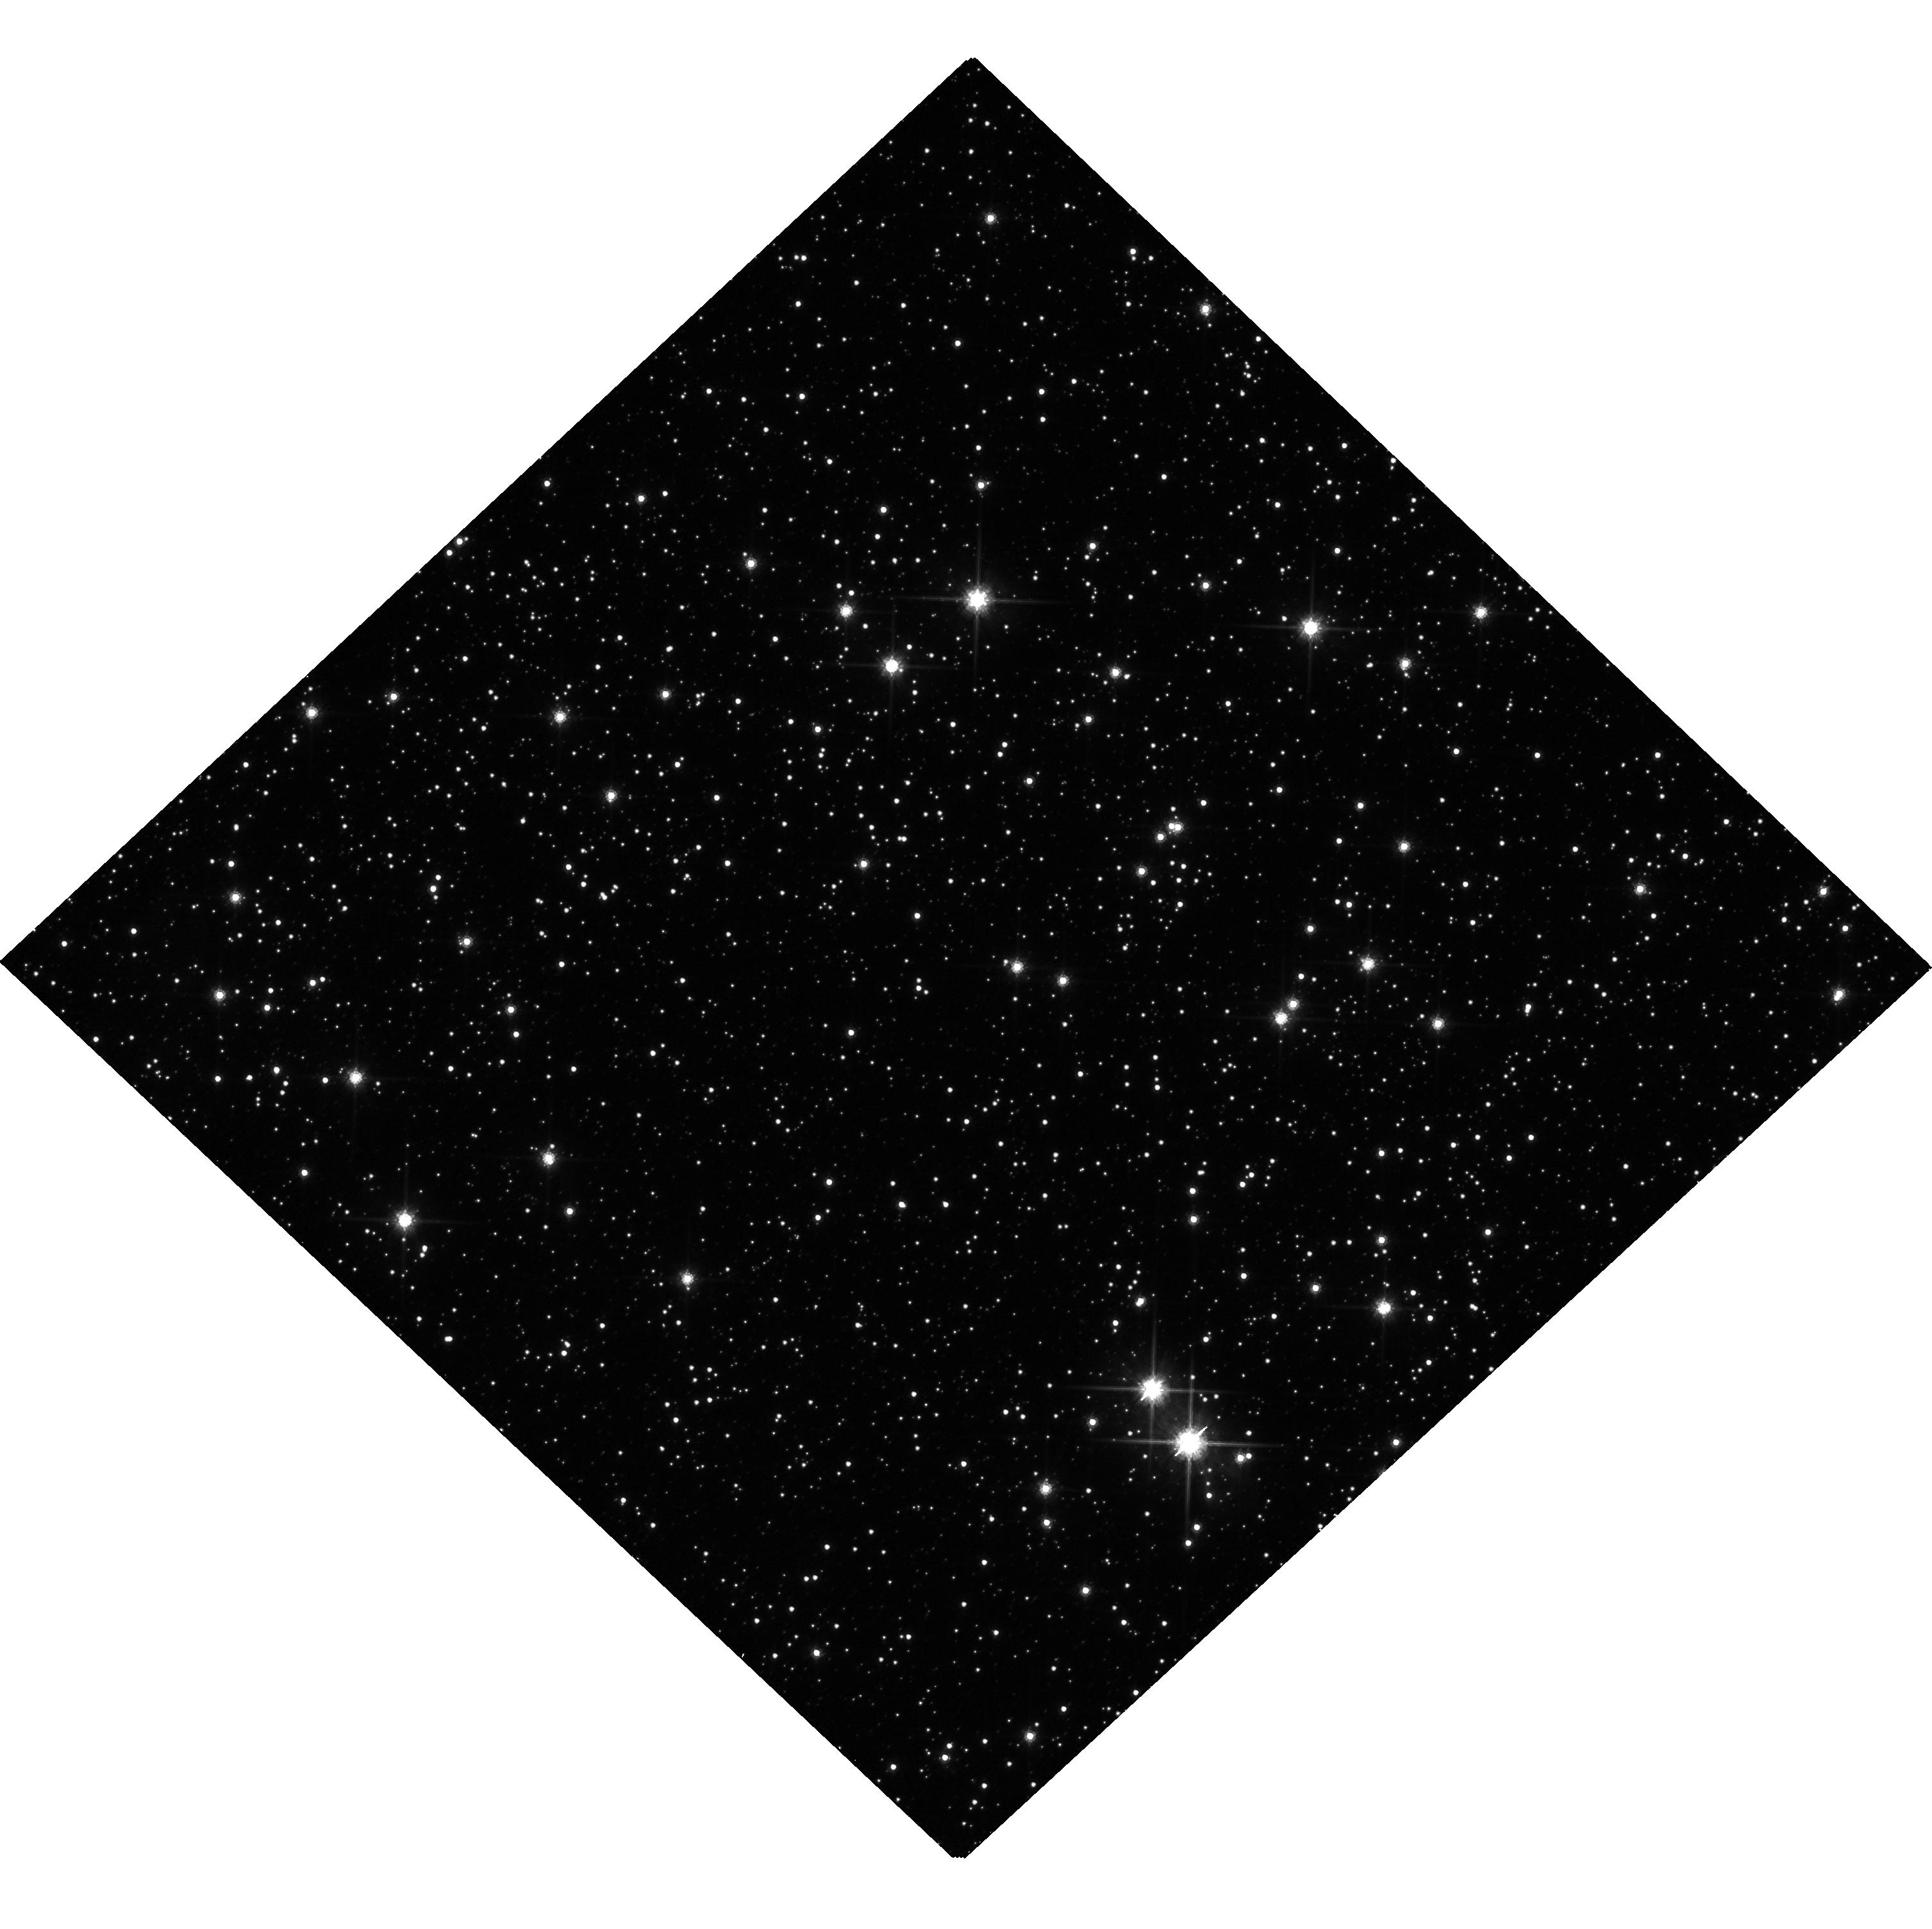
Target: OB230215. Instrument: WFC3/UVIS. Filter: F814W. Exposure: 28 min. Observation ID: hst_16658_05_wfc3_uvis_f814w_ieqn05

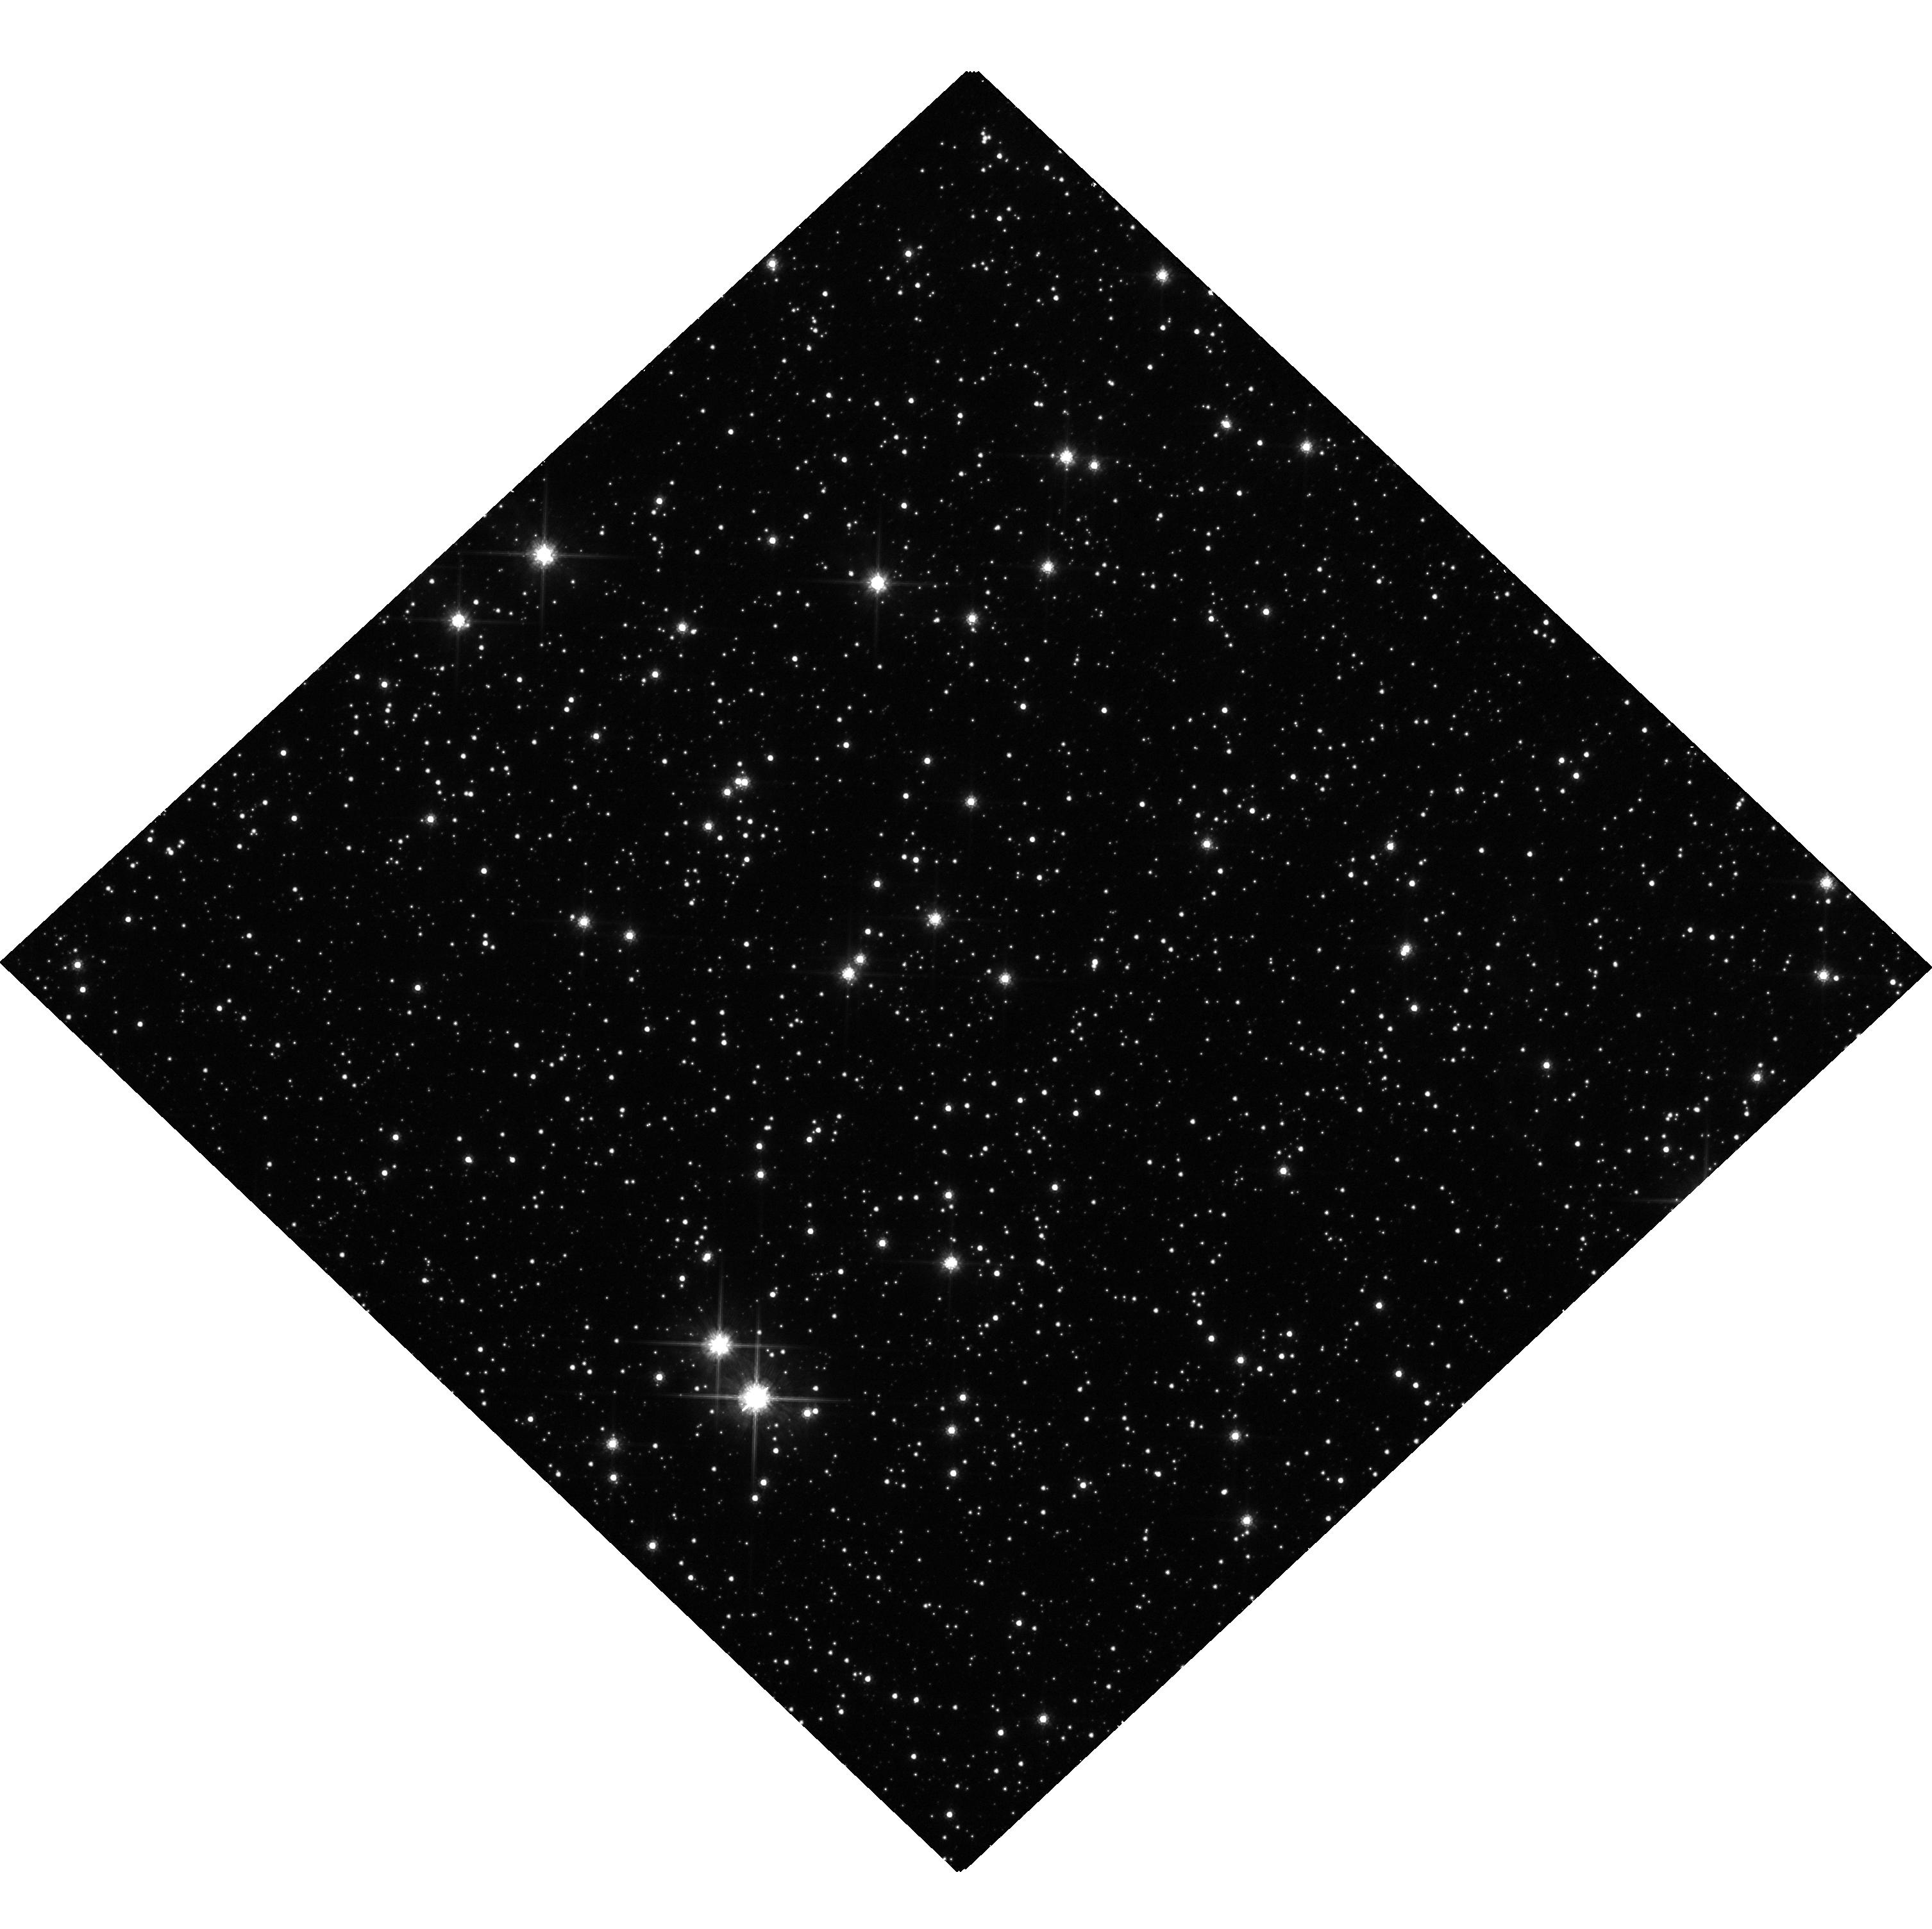
Target: OB230215. Instrument: WFC3/UVIS. Filter: F814W. Exposure: 20 min. Observation ID: hst_16658_01_wfc3_uvis_f814w_ieqn01

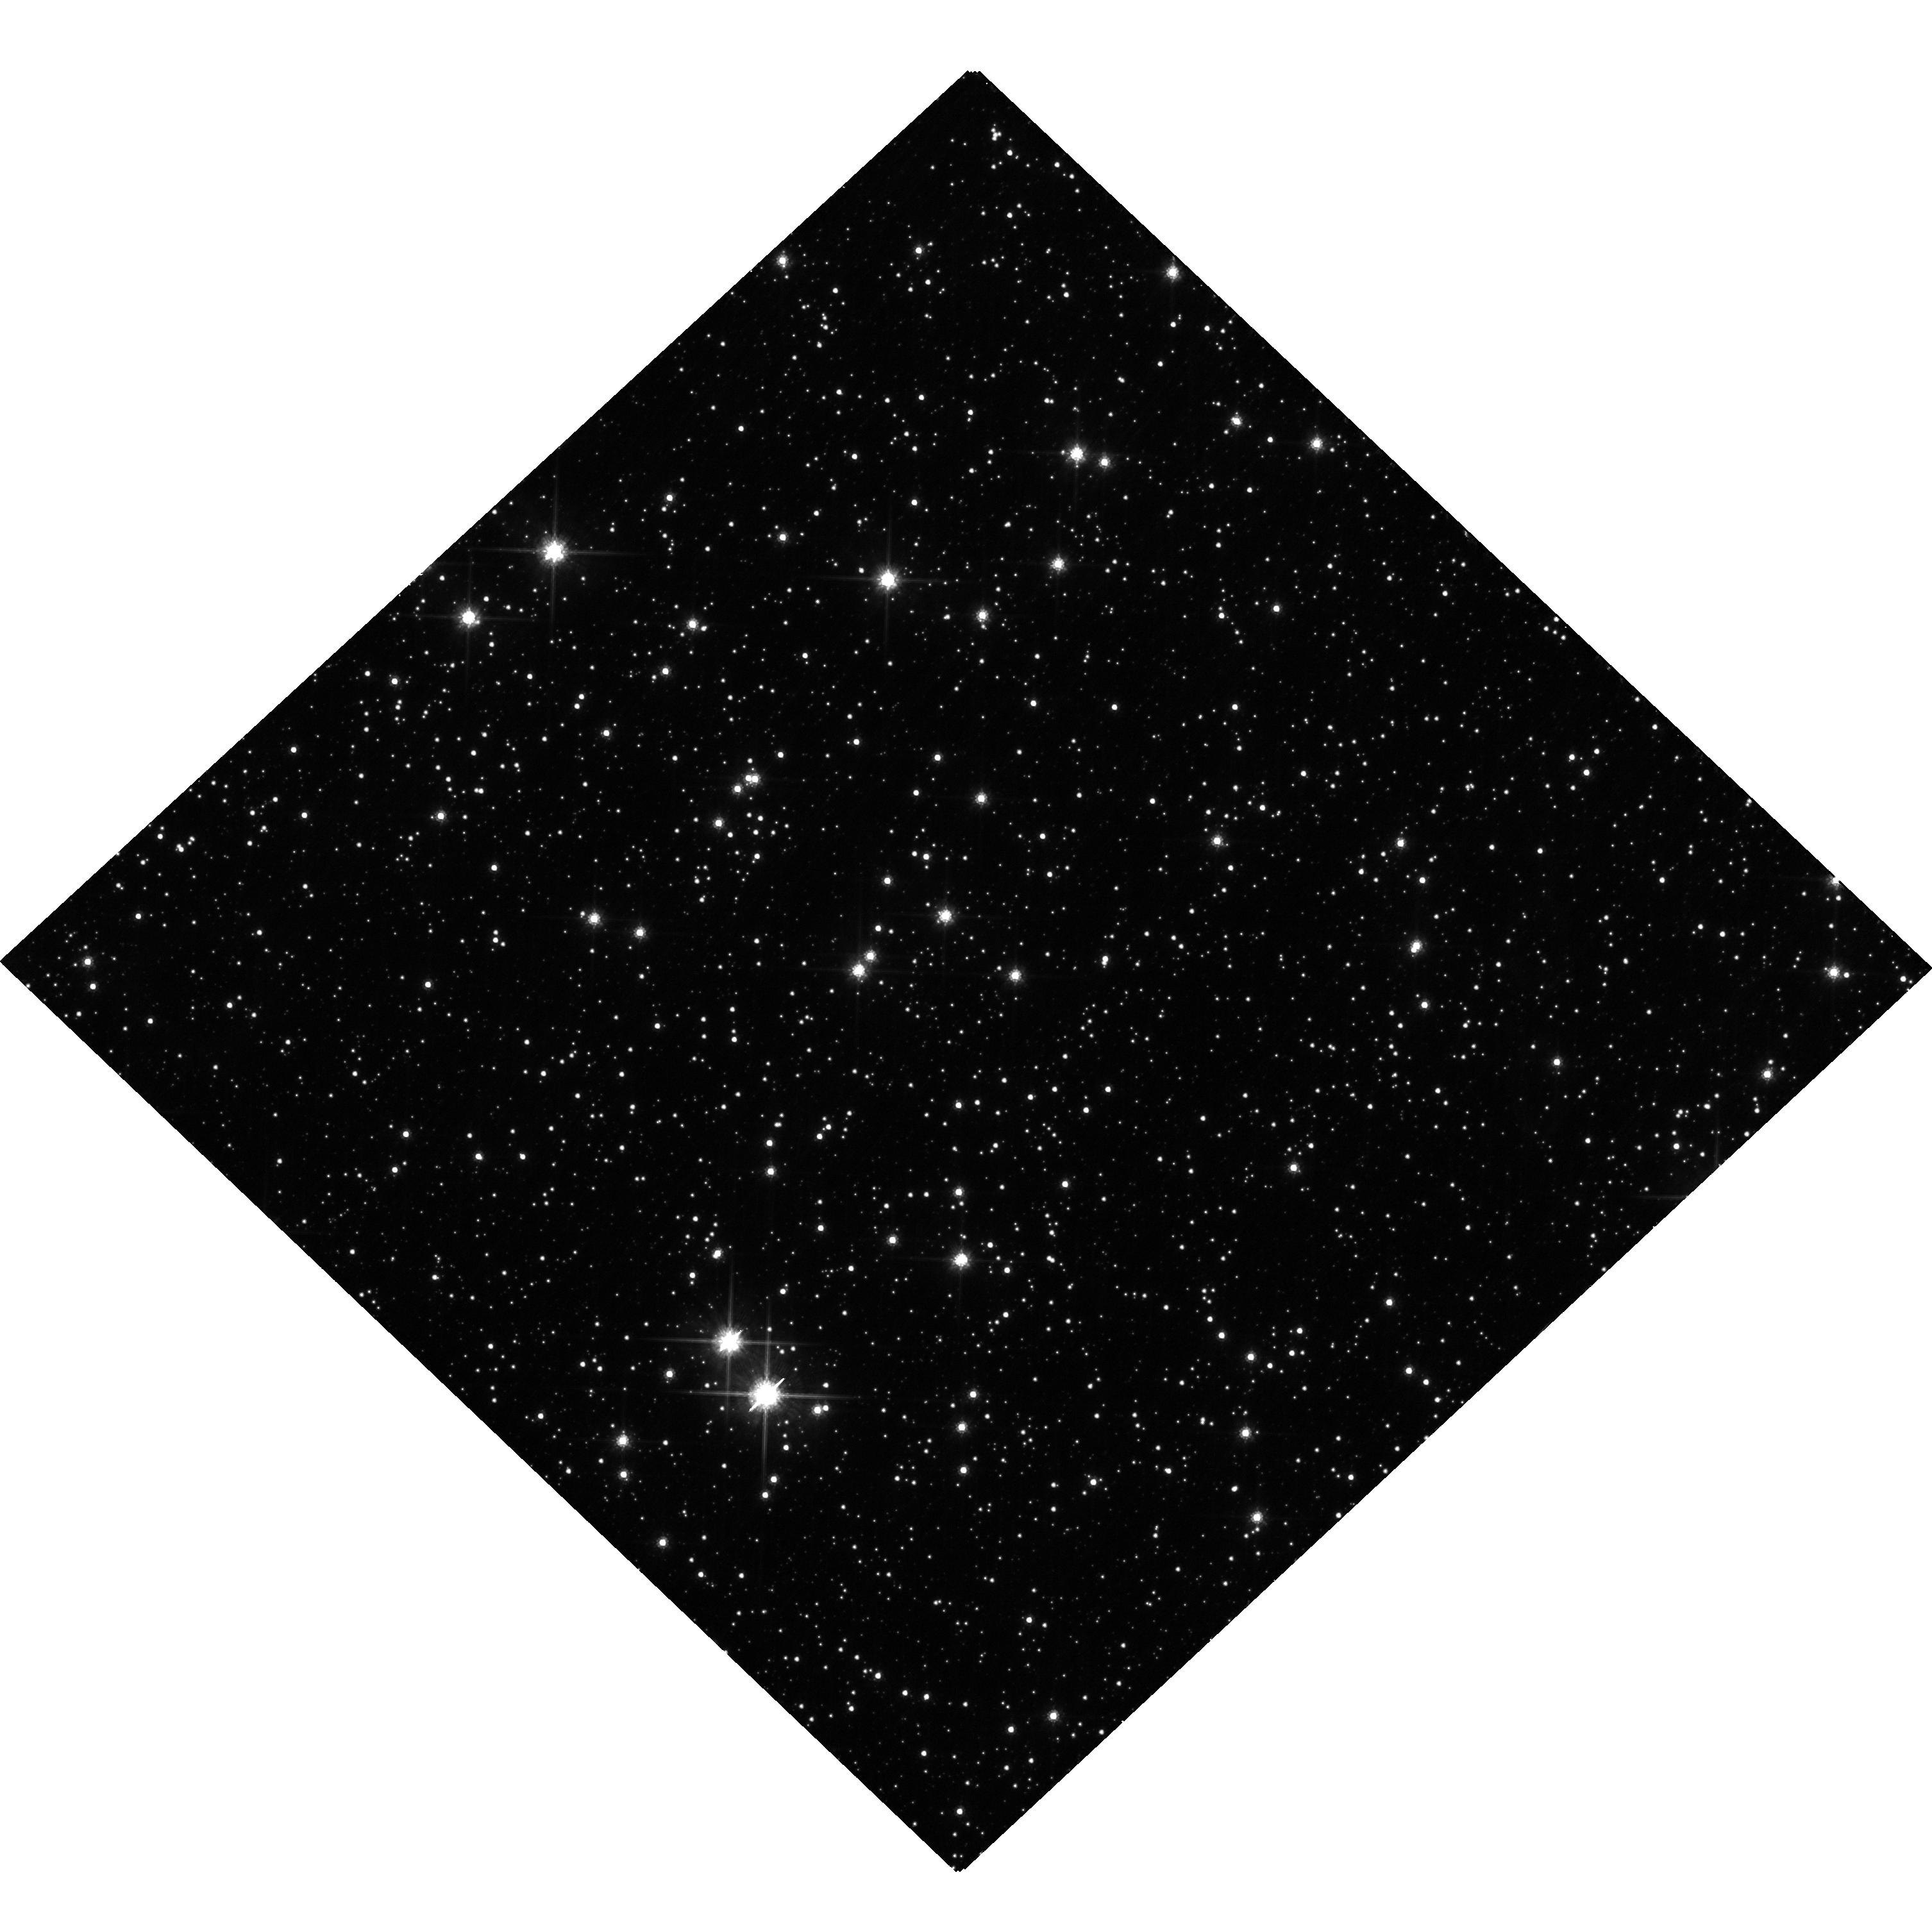
Target: OB230215. Instrument: WFC3/UVIS. Filter: F814W. Exposure: 31 min. Observation ID: hst_16658_02_wfc3_uvis_f814w_ieqn02

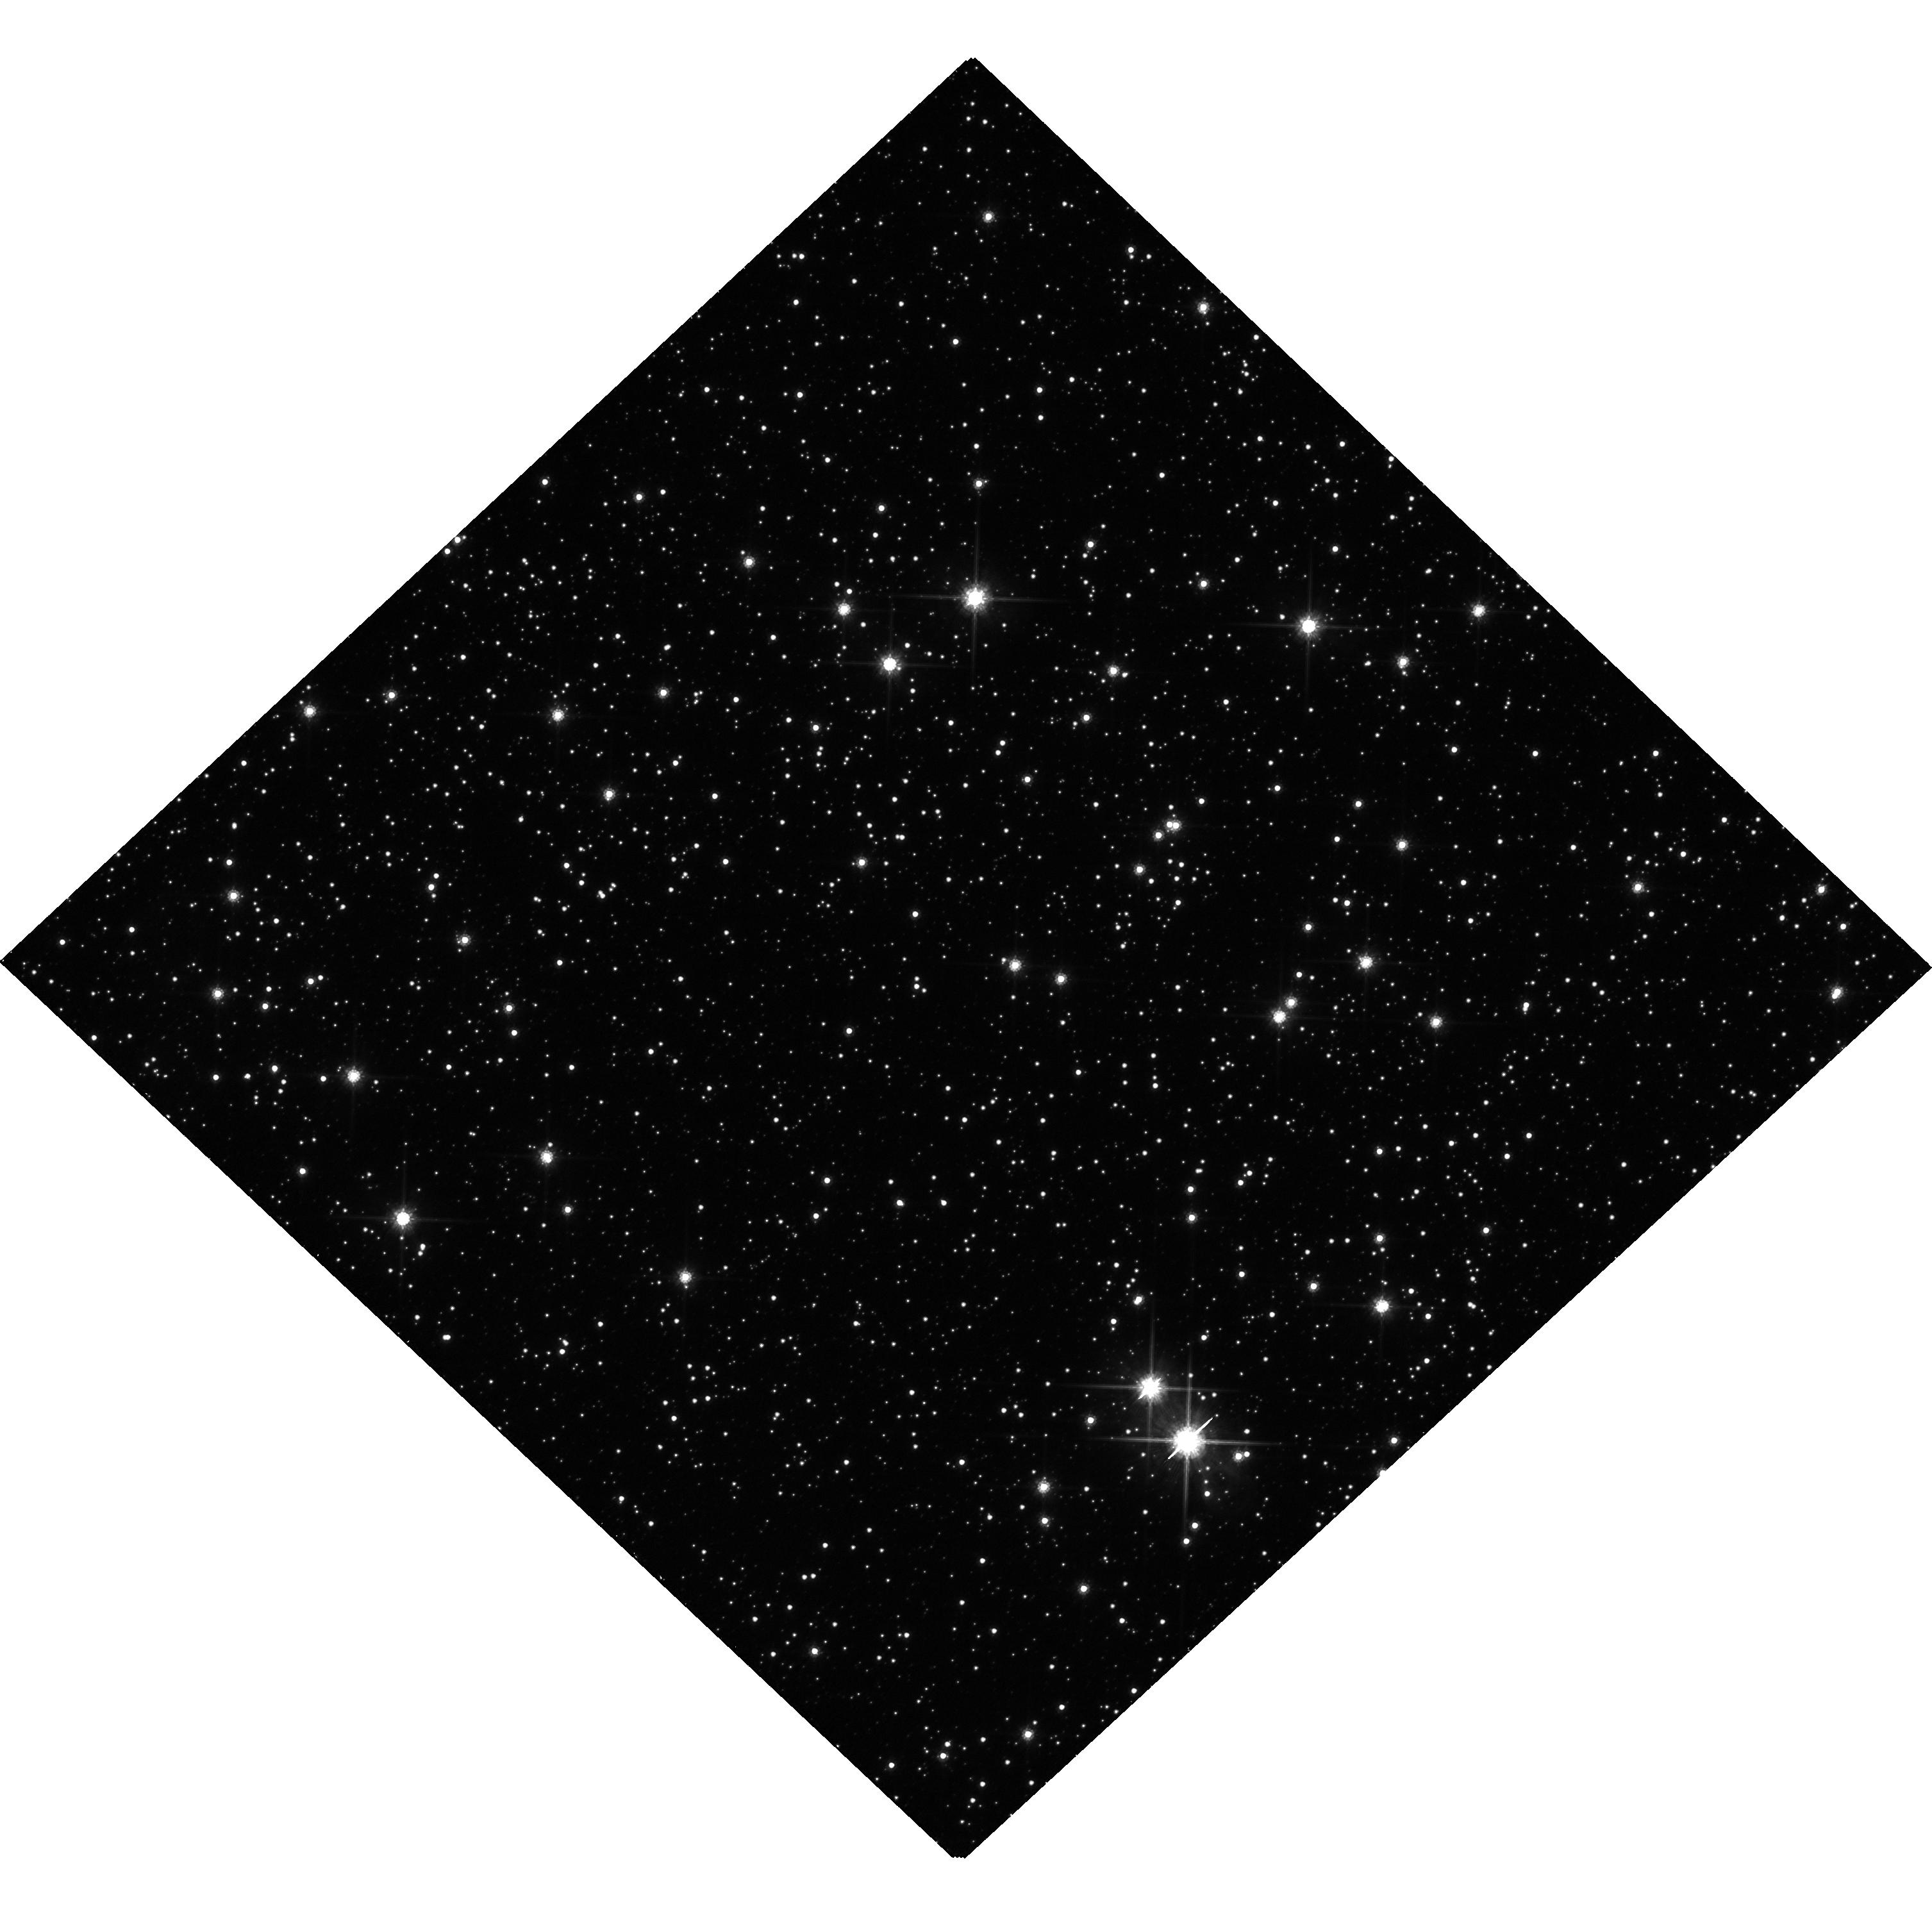
Target: OB230215. Instrument: WFC3/UVIS. Filter: F814W. Exposure: 31 min. Observation ID: hst_16658_03_wfc3_uvis_f814w_ieqn03

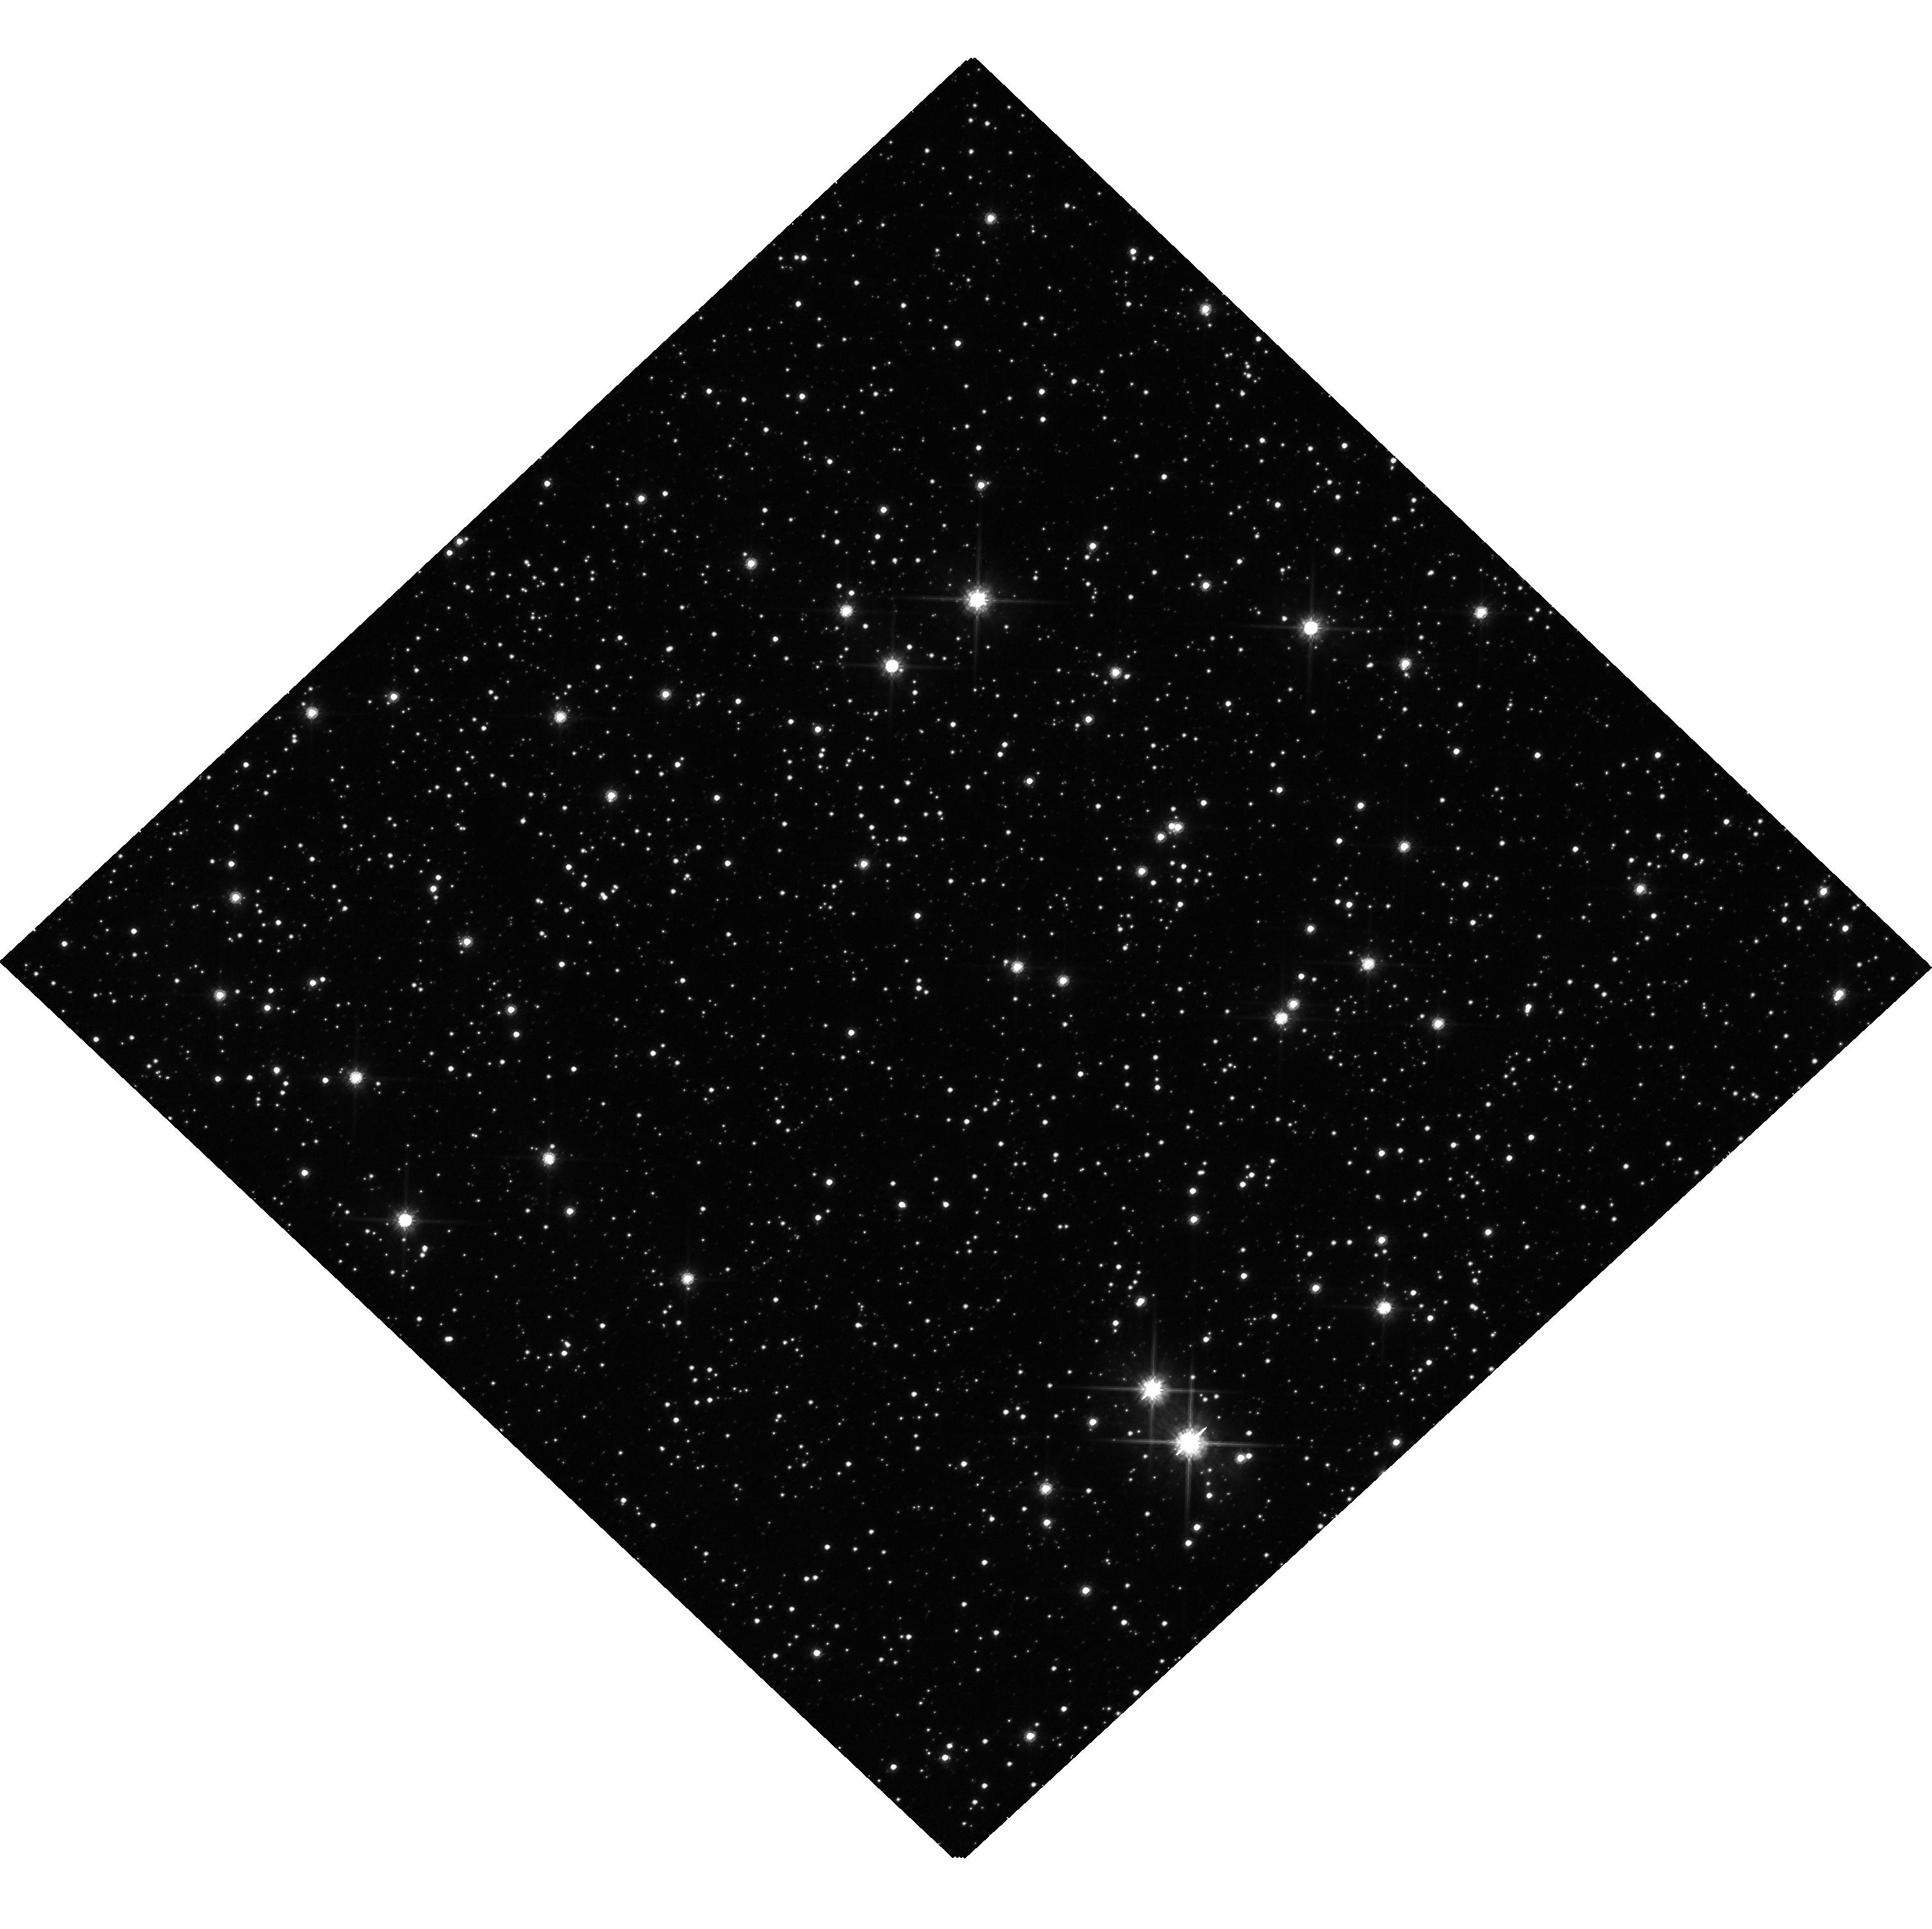
Target: OB230215. Instrument: WFC3/UVIS. Filter: F814W. Exposure: 26 min. Observation ID: hst_16658_04_wfc3_uvis_f814w_ieqn04

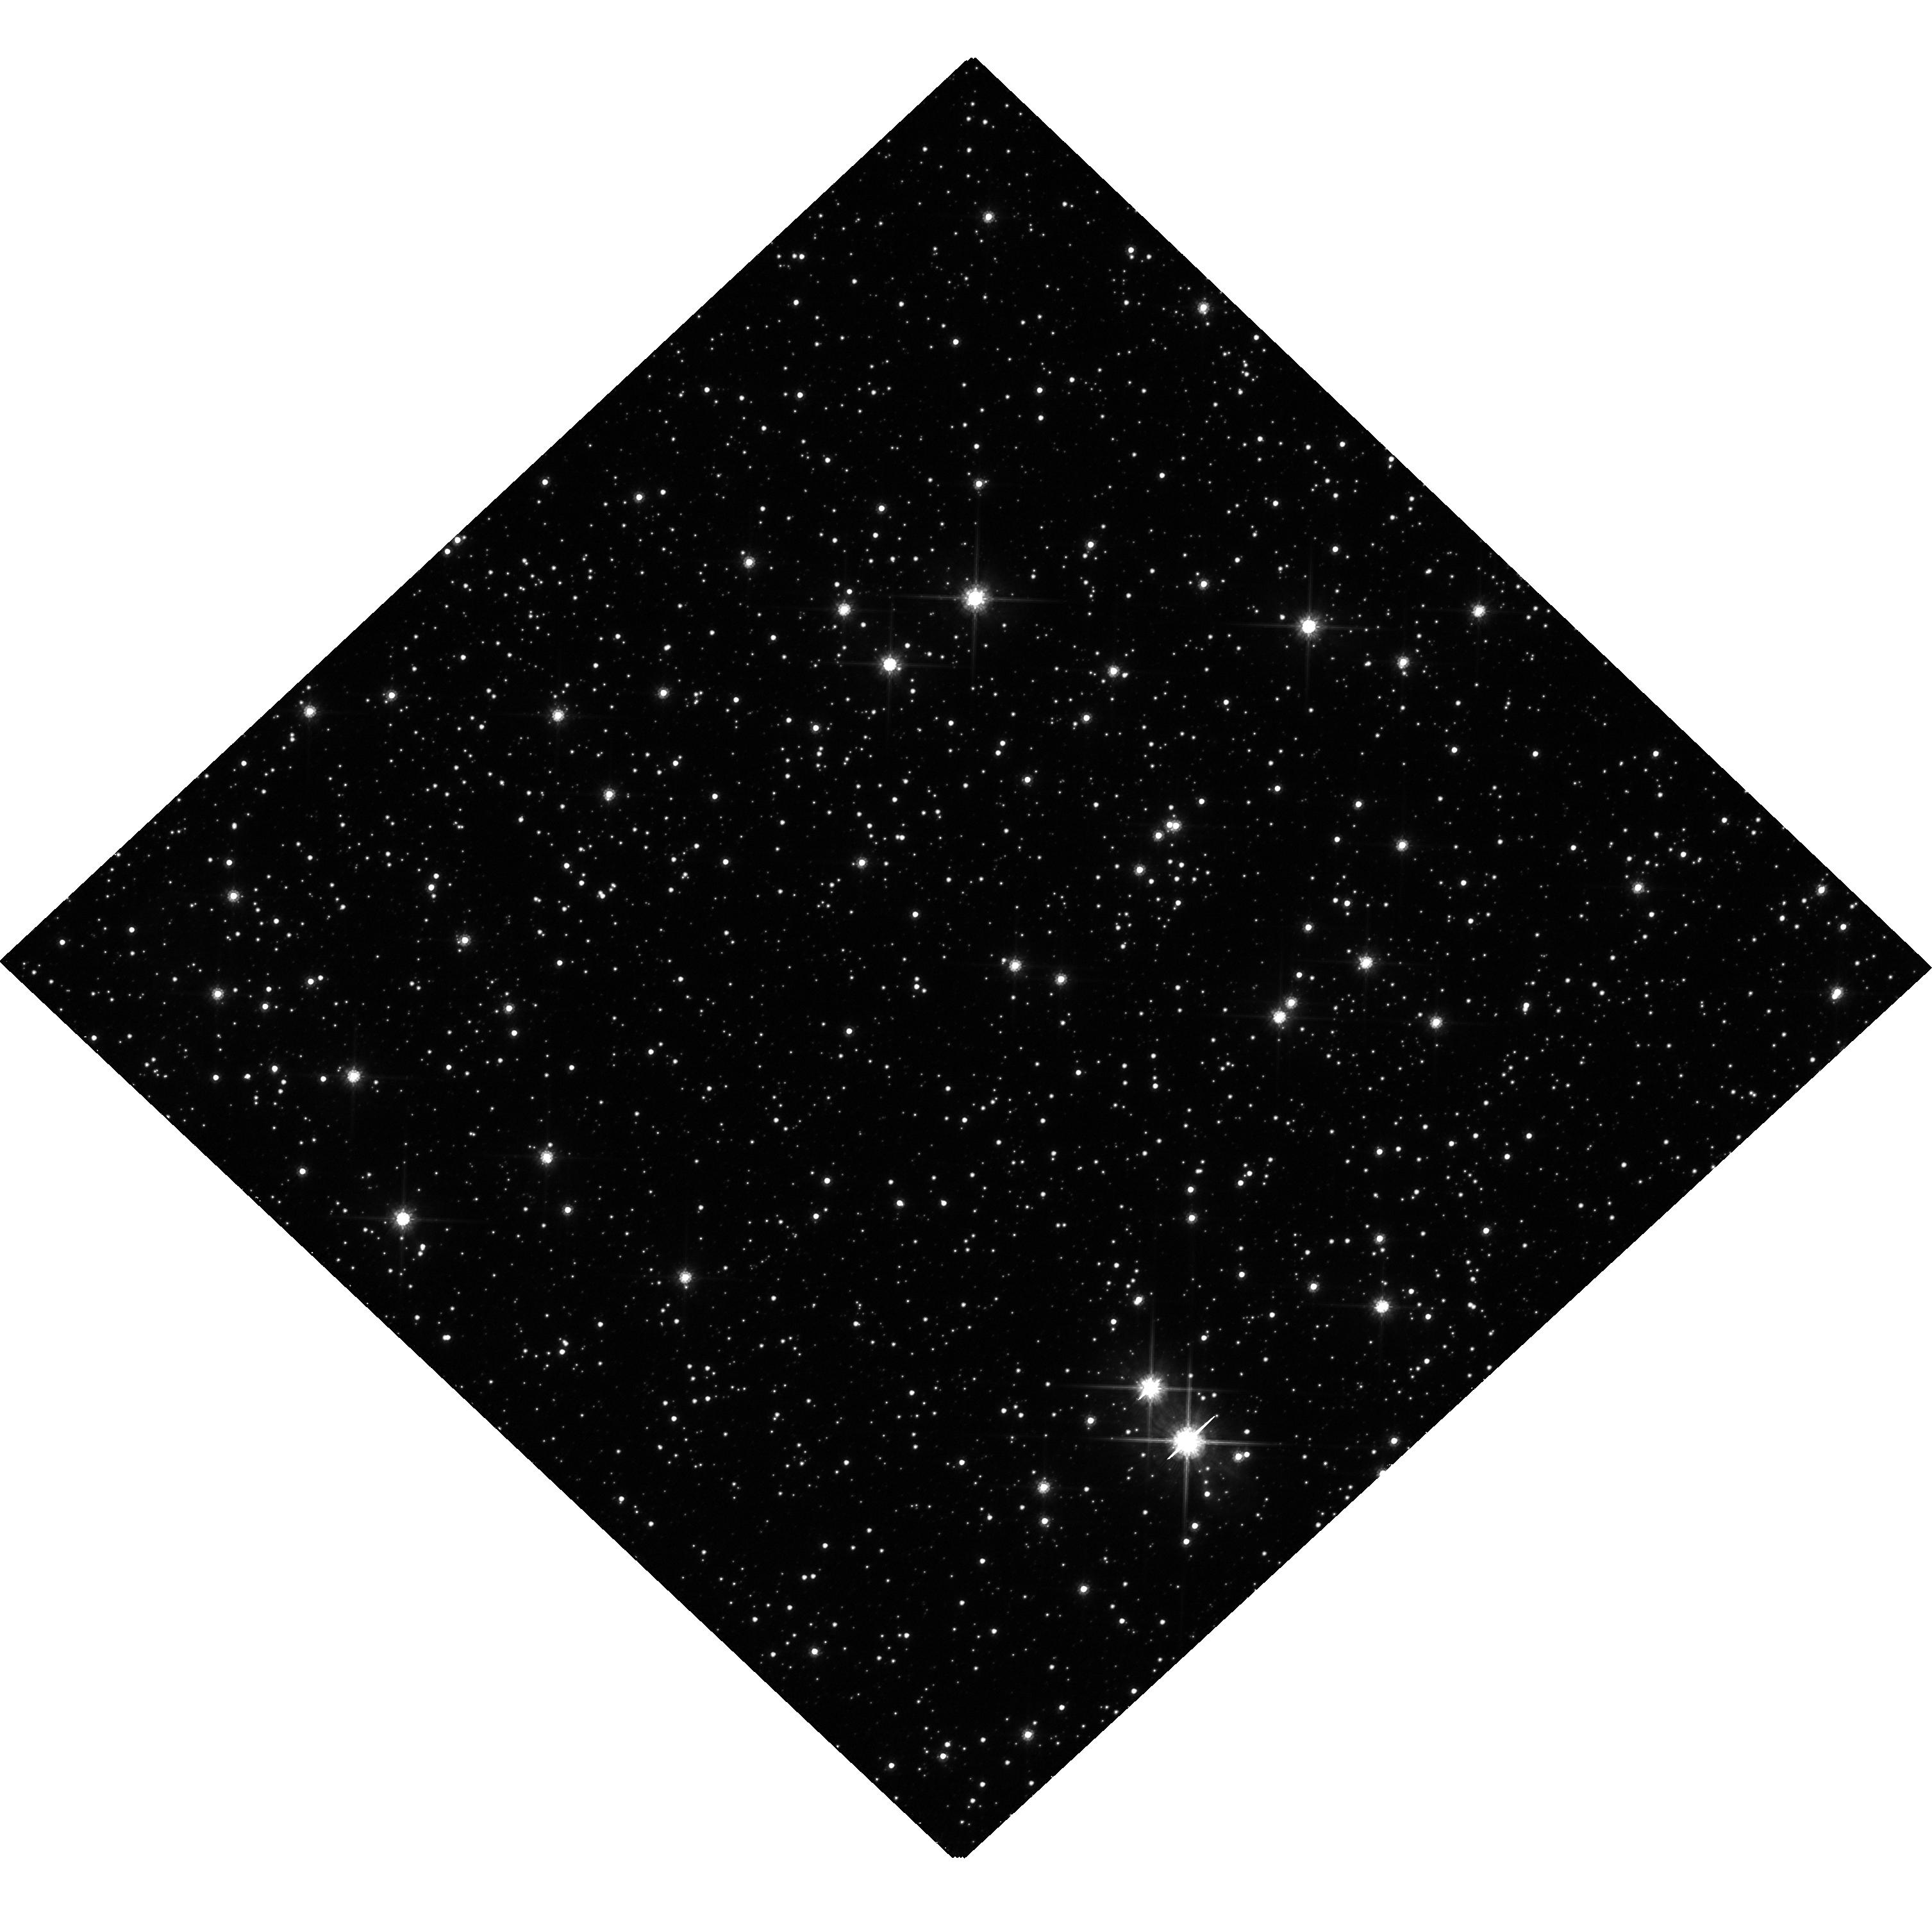
Target: OB230215. Instrument: WFC3/UVIS. Filter: F814W. Exposure: 30 min. Observation ID: hst_16658_52_wfc3_uvis_f814w_ieqn52

Hunting for Black Holes with Astrometric Microlensing (PI: Lu, Jessica Ryan)

Although there are likely 10^7 - 10^9 stellar mass black holes (BHs) in the Milky Way, only a handful have been detected in the Universe, all in X-ray binaries or BH-BH mergers; no isolated BHs have been definitively detected. A census of isolated BHs will provide important constraints on stellar evolution, the Milky Way BH mass function, supernovae physics, and BH/neutron star formation. Gravitational microlensing is ideal for finding isolated BHs, as properties of the lens can be inferred from changes in the brightness and position of a background star. By combining both the photometric and astrometric microlensing signal, we can directly determine the lens mass. We propose to use HST to measure the astrometric shift of 4 likely BH microlensing candidates. Combined with other ongoing measurements, this will allow us to constrain the number of BHs in the Milky Way to better than 50%, a major improvement over the current orders of magnitude uncertainty. This will also enable the first constraints on the Milky Way BH mass function, binarity, and kick velocities.